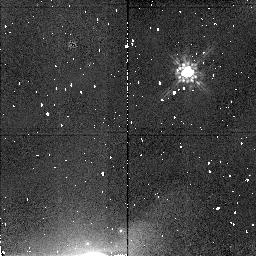
Target: URANUS-PUCK. Instrument: NICMOS/NIC2. Filter: F160W. Exposure: 4 min. Observation ID: n4sr01020

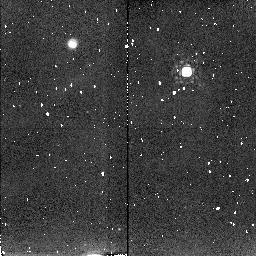
Target: URANUS-PUCK. Instrument: NICMOS/NIC2. Filter: F204M. Exposure: 6 min. Observation ID: n4sr01030

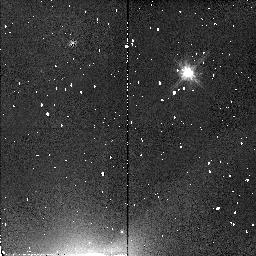
Target: URANUS-PUCK. Instrument: NICMOS/NIC2. Filter: F110W. Exposure: 2 min. Observation ID: n4sr01010

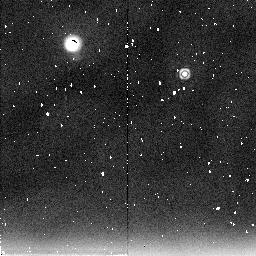
Target: URANUS-PUCK. Instrument: NICMOS/NIC2. Filter: F237M. Exposure: 4 min. Observation ID: n4sr01050

NEAR-INFRARED SPECTRAL REFLECTIVITY OF PUCK (PI: Smith, Bradford A.)

Voyager provided no information on the spectral reflectivities of the small, dark, inner satellites that it discovered around Uranus and Neptune. These objects are too faint and too close to their respective planets to be well measured from the ground. Observations should be made when Puck is near maximum elongation and with Uranus just outside the field of view. Multispectral filter photometry of Puck, the brightest of the small dark Uranus satellites, will be done in filters identical to those used on Neptune's Proteus. Puck has an albedo of 0.07, similar to that of Proteus, suggesting common origin. Intercomparisons will be made among the dark bodies of the outer solar system and the small, dark satellites of Mars.